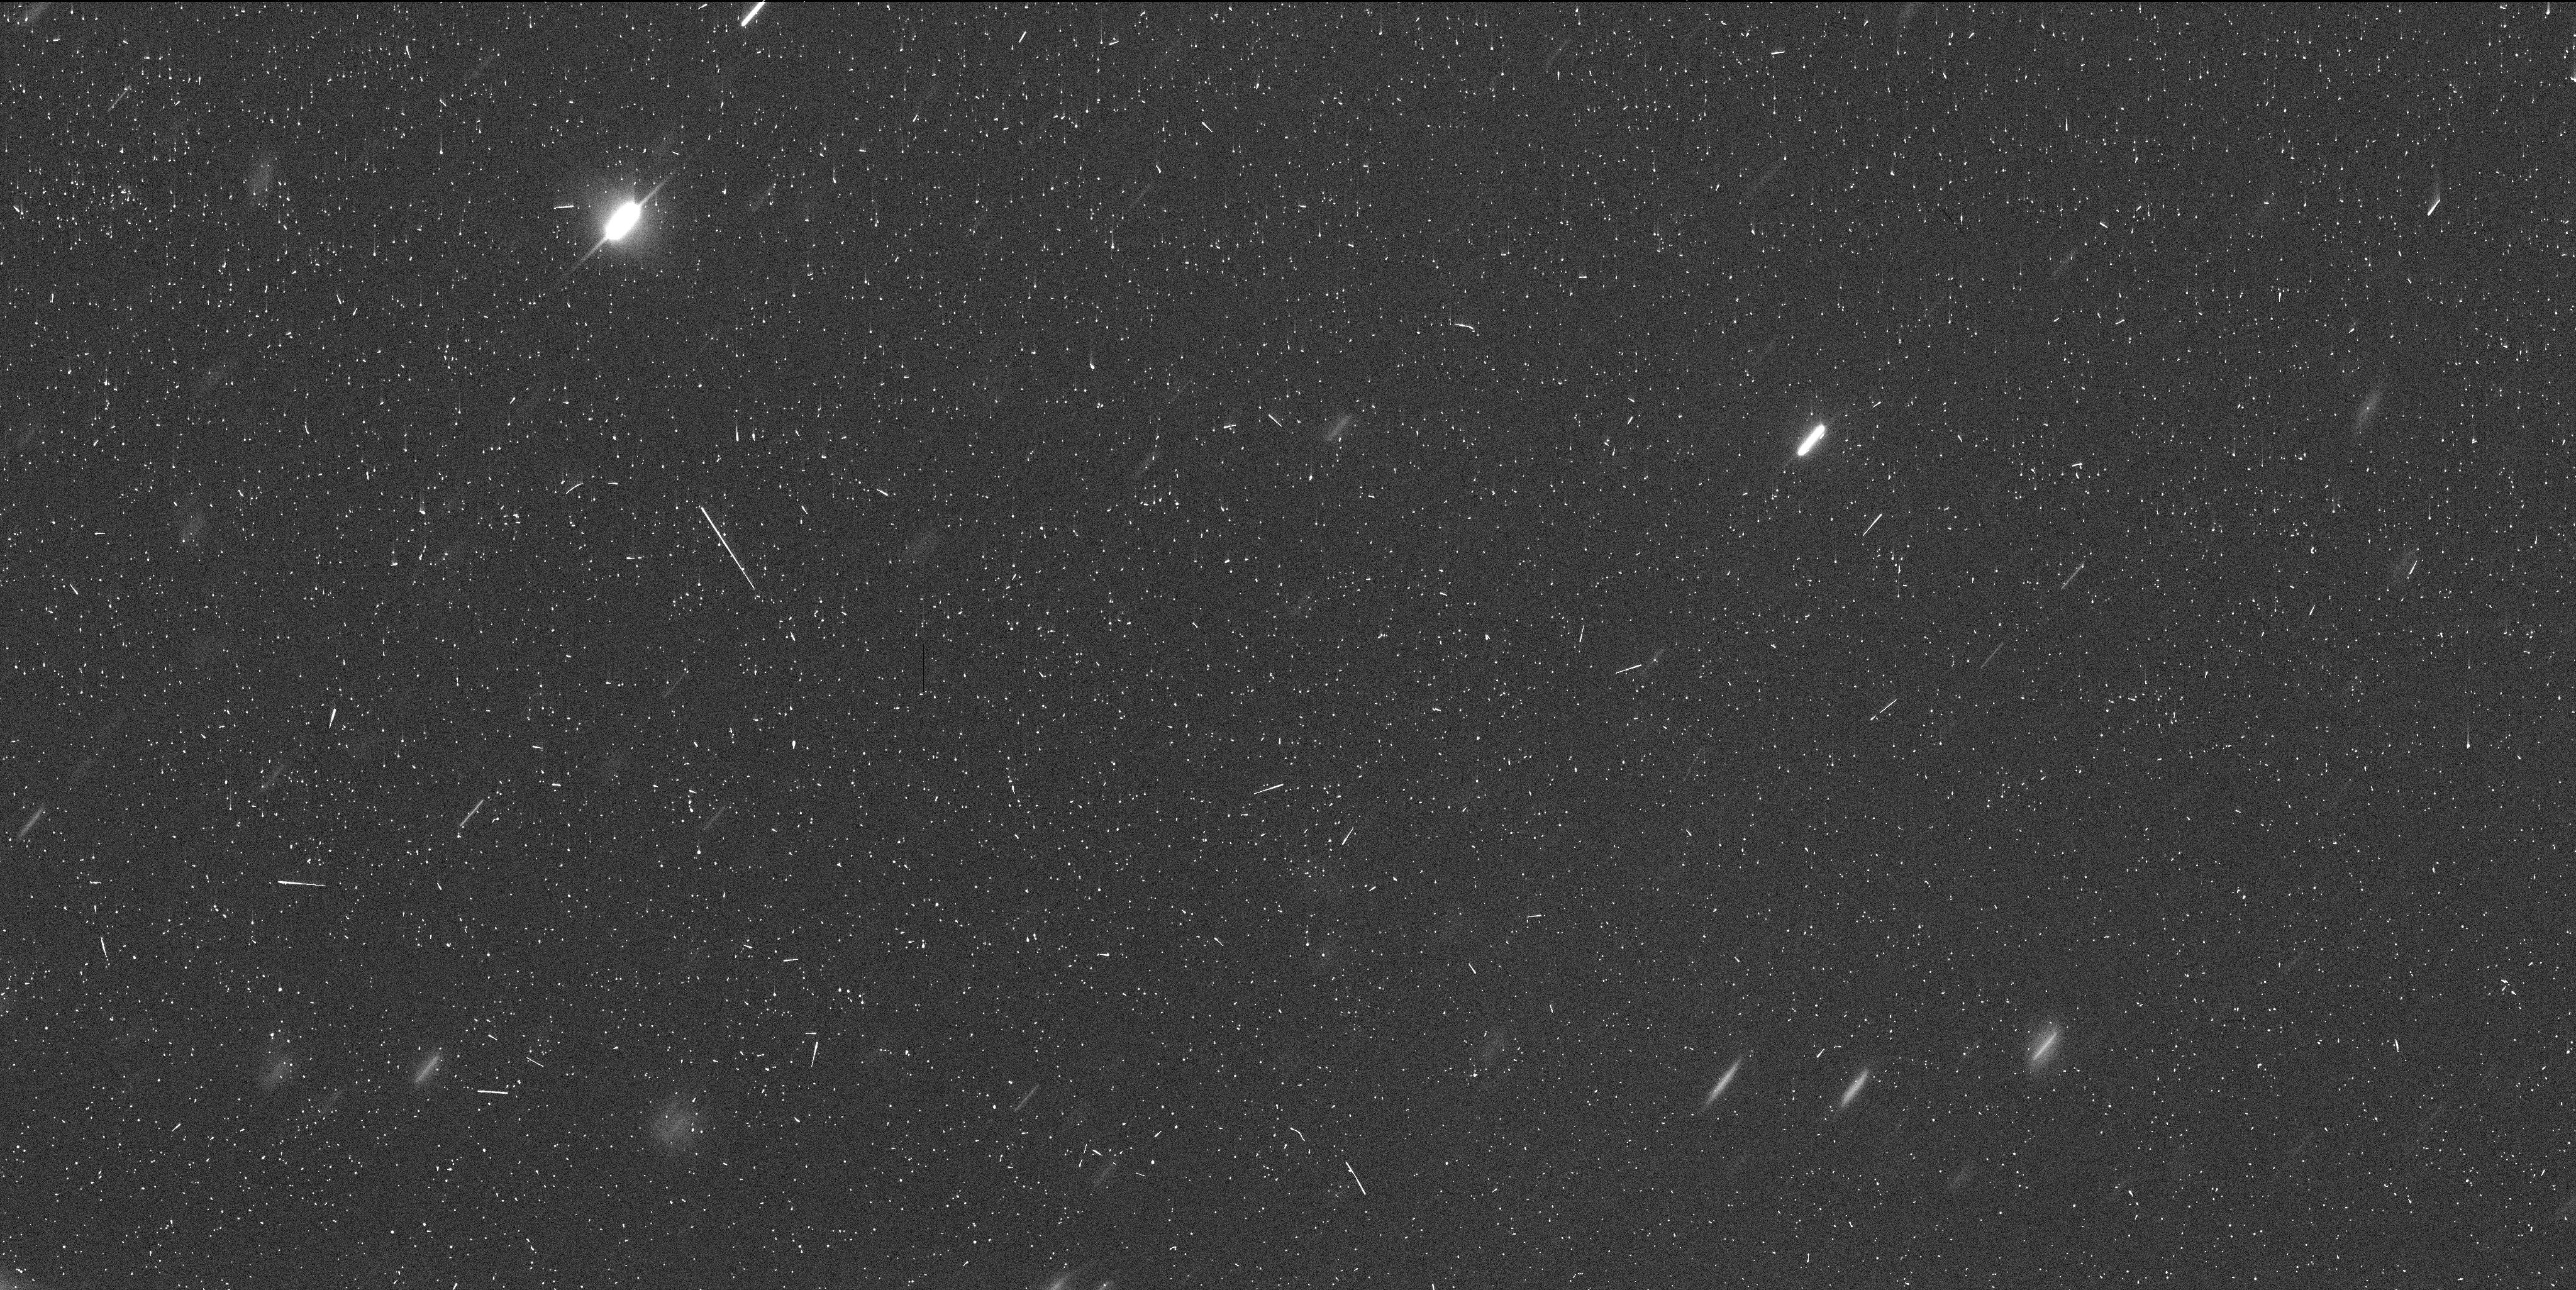
Target: POLYMELE
Instrument: WFC3/UVIS
Filter: F350LP
Exposure: 6 min
Observation ID: ie9g01rwq

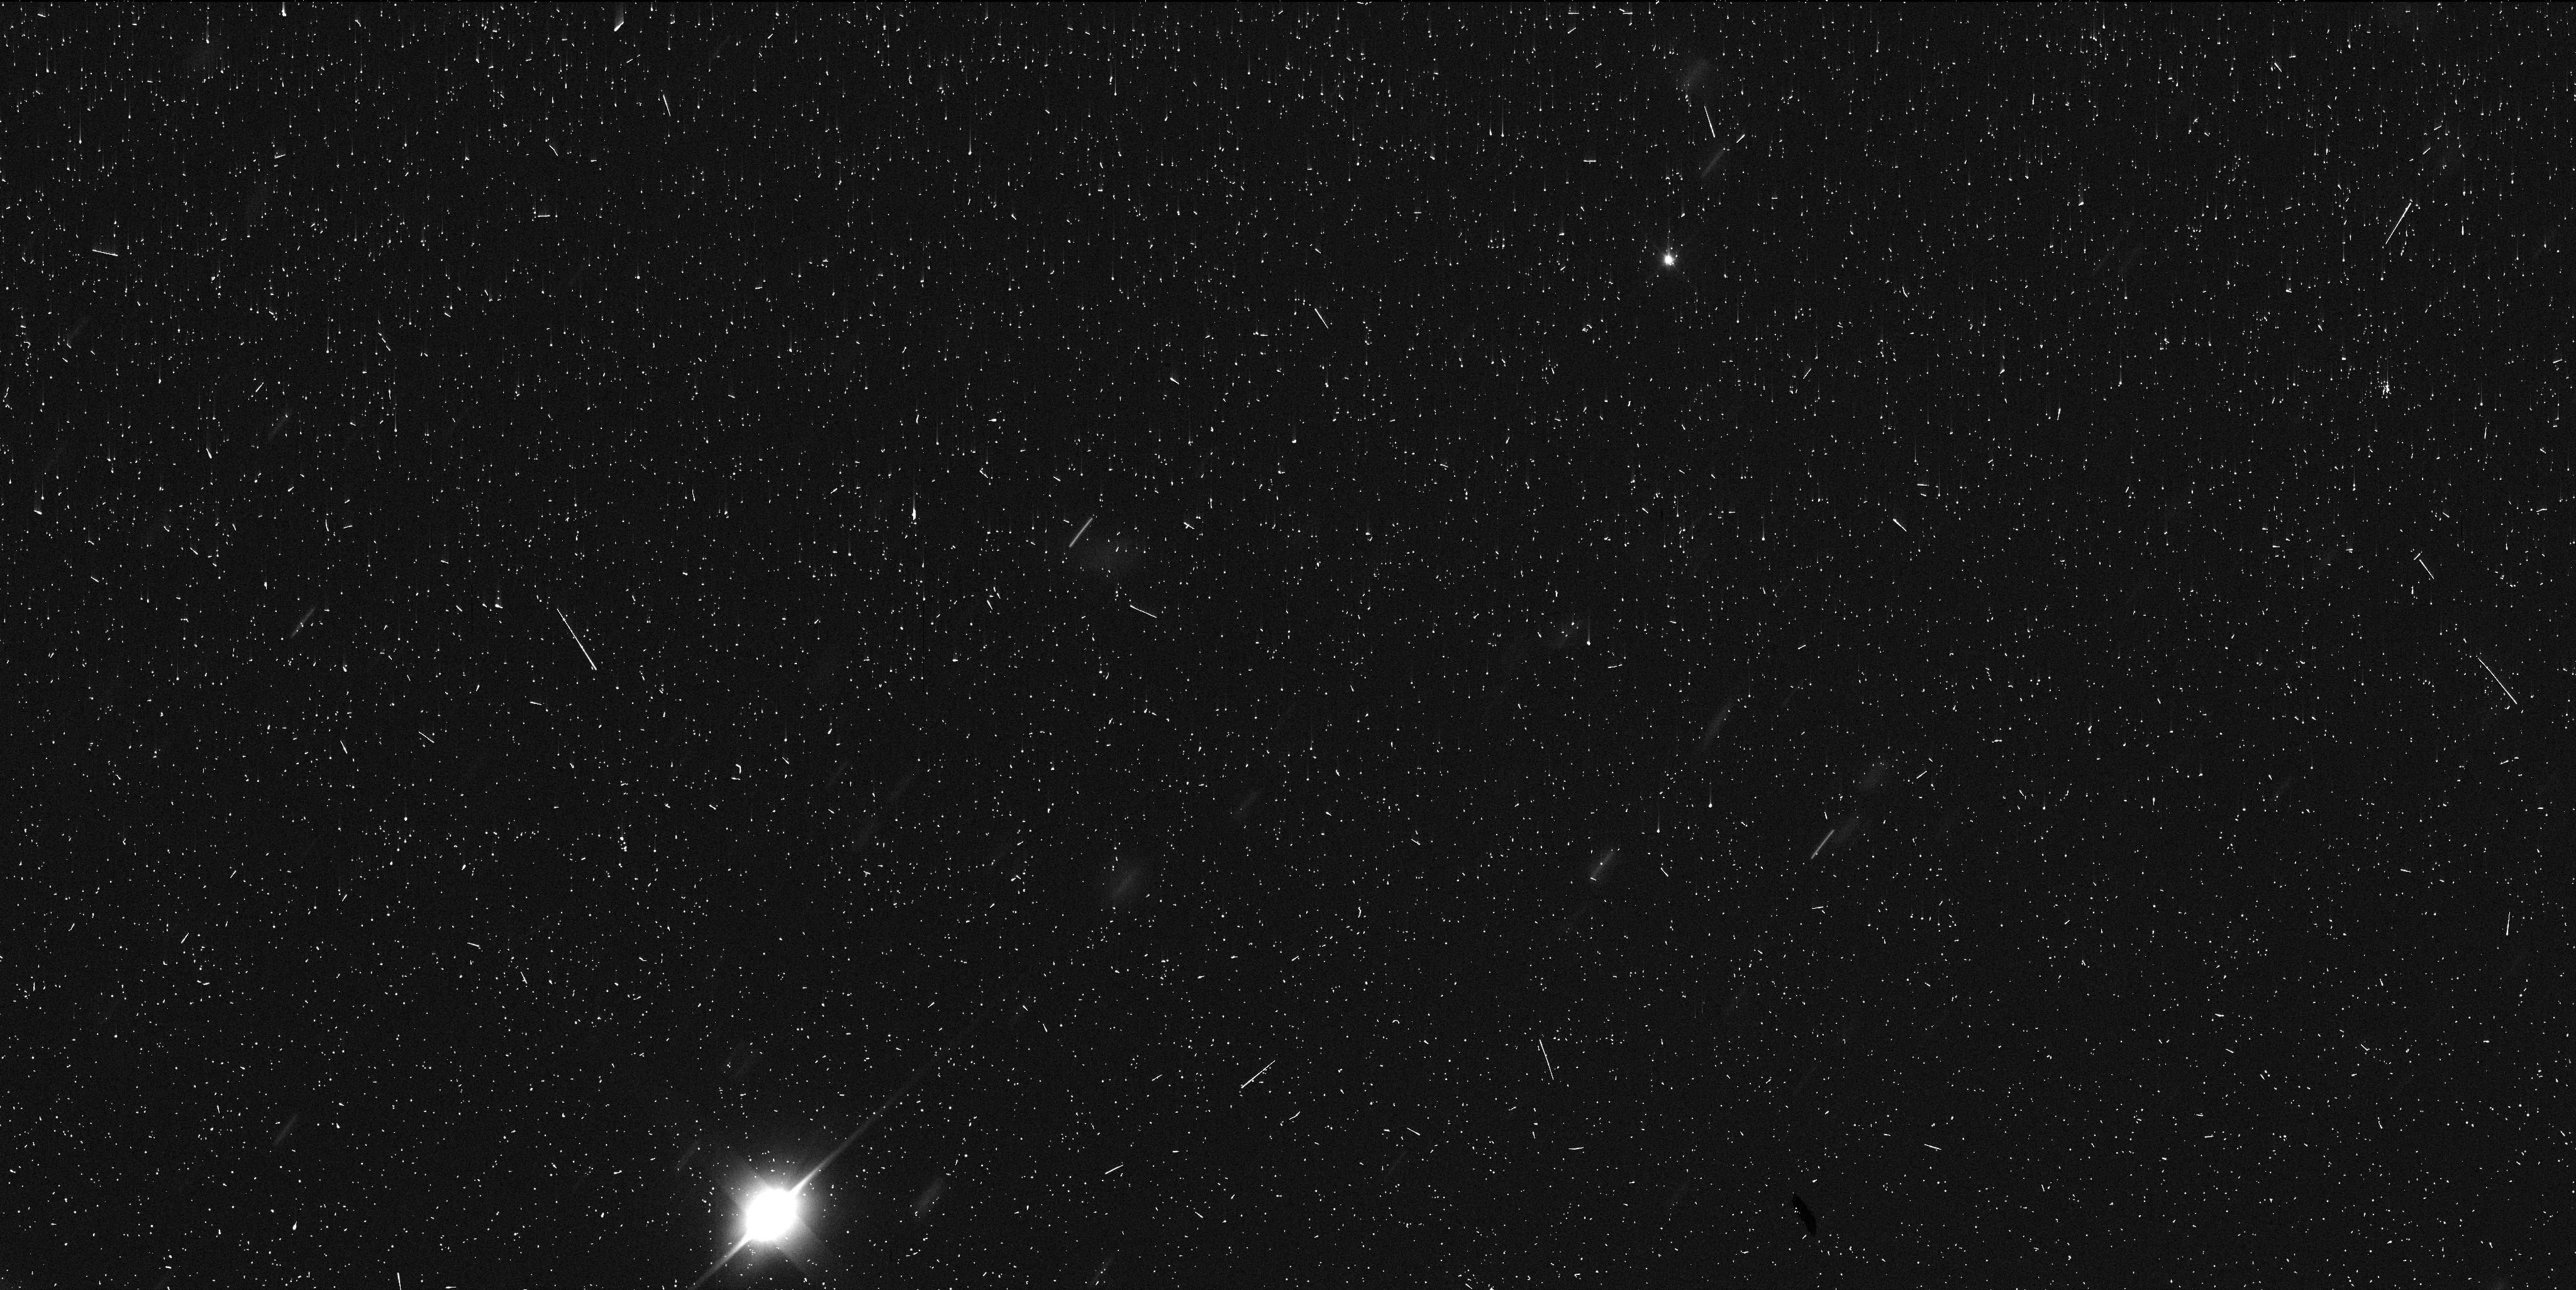
Target: POLYMELE
Instrument: WFC3/UVIS
Filter: F350LP
Exposure: 6 min
Observation ID: ie9g03j7q

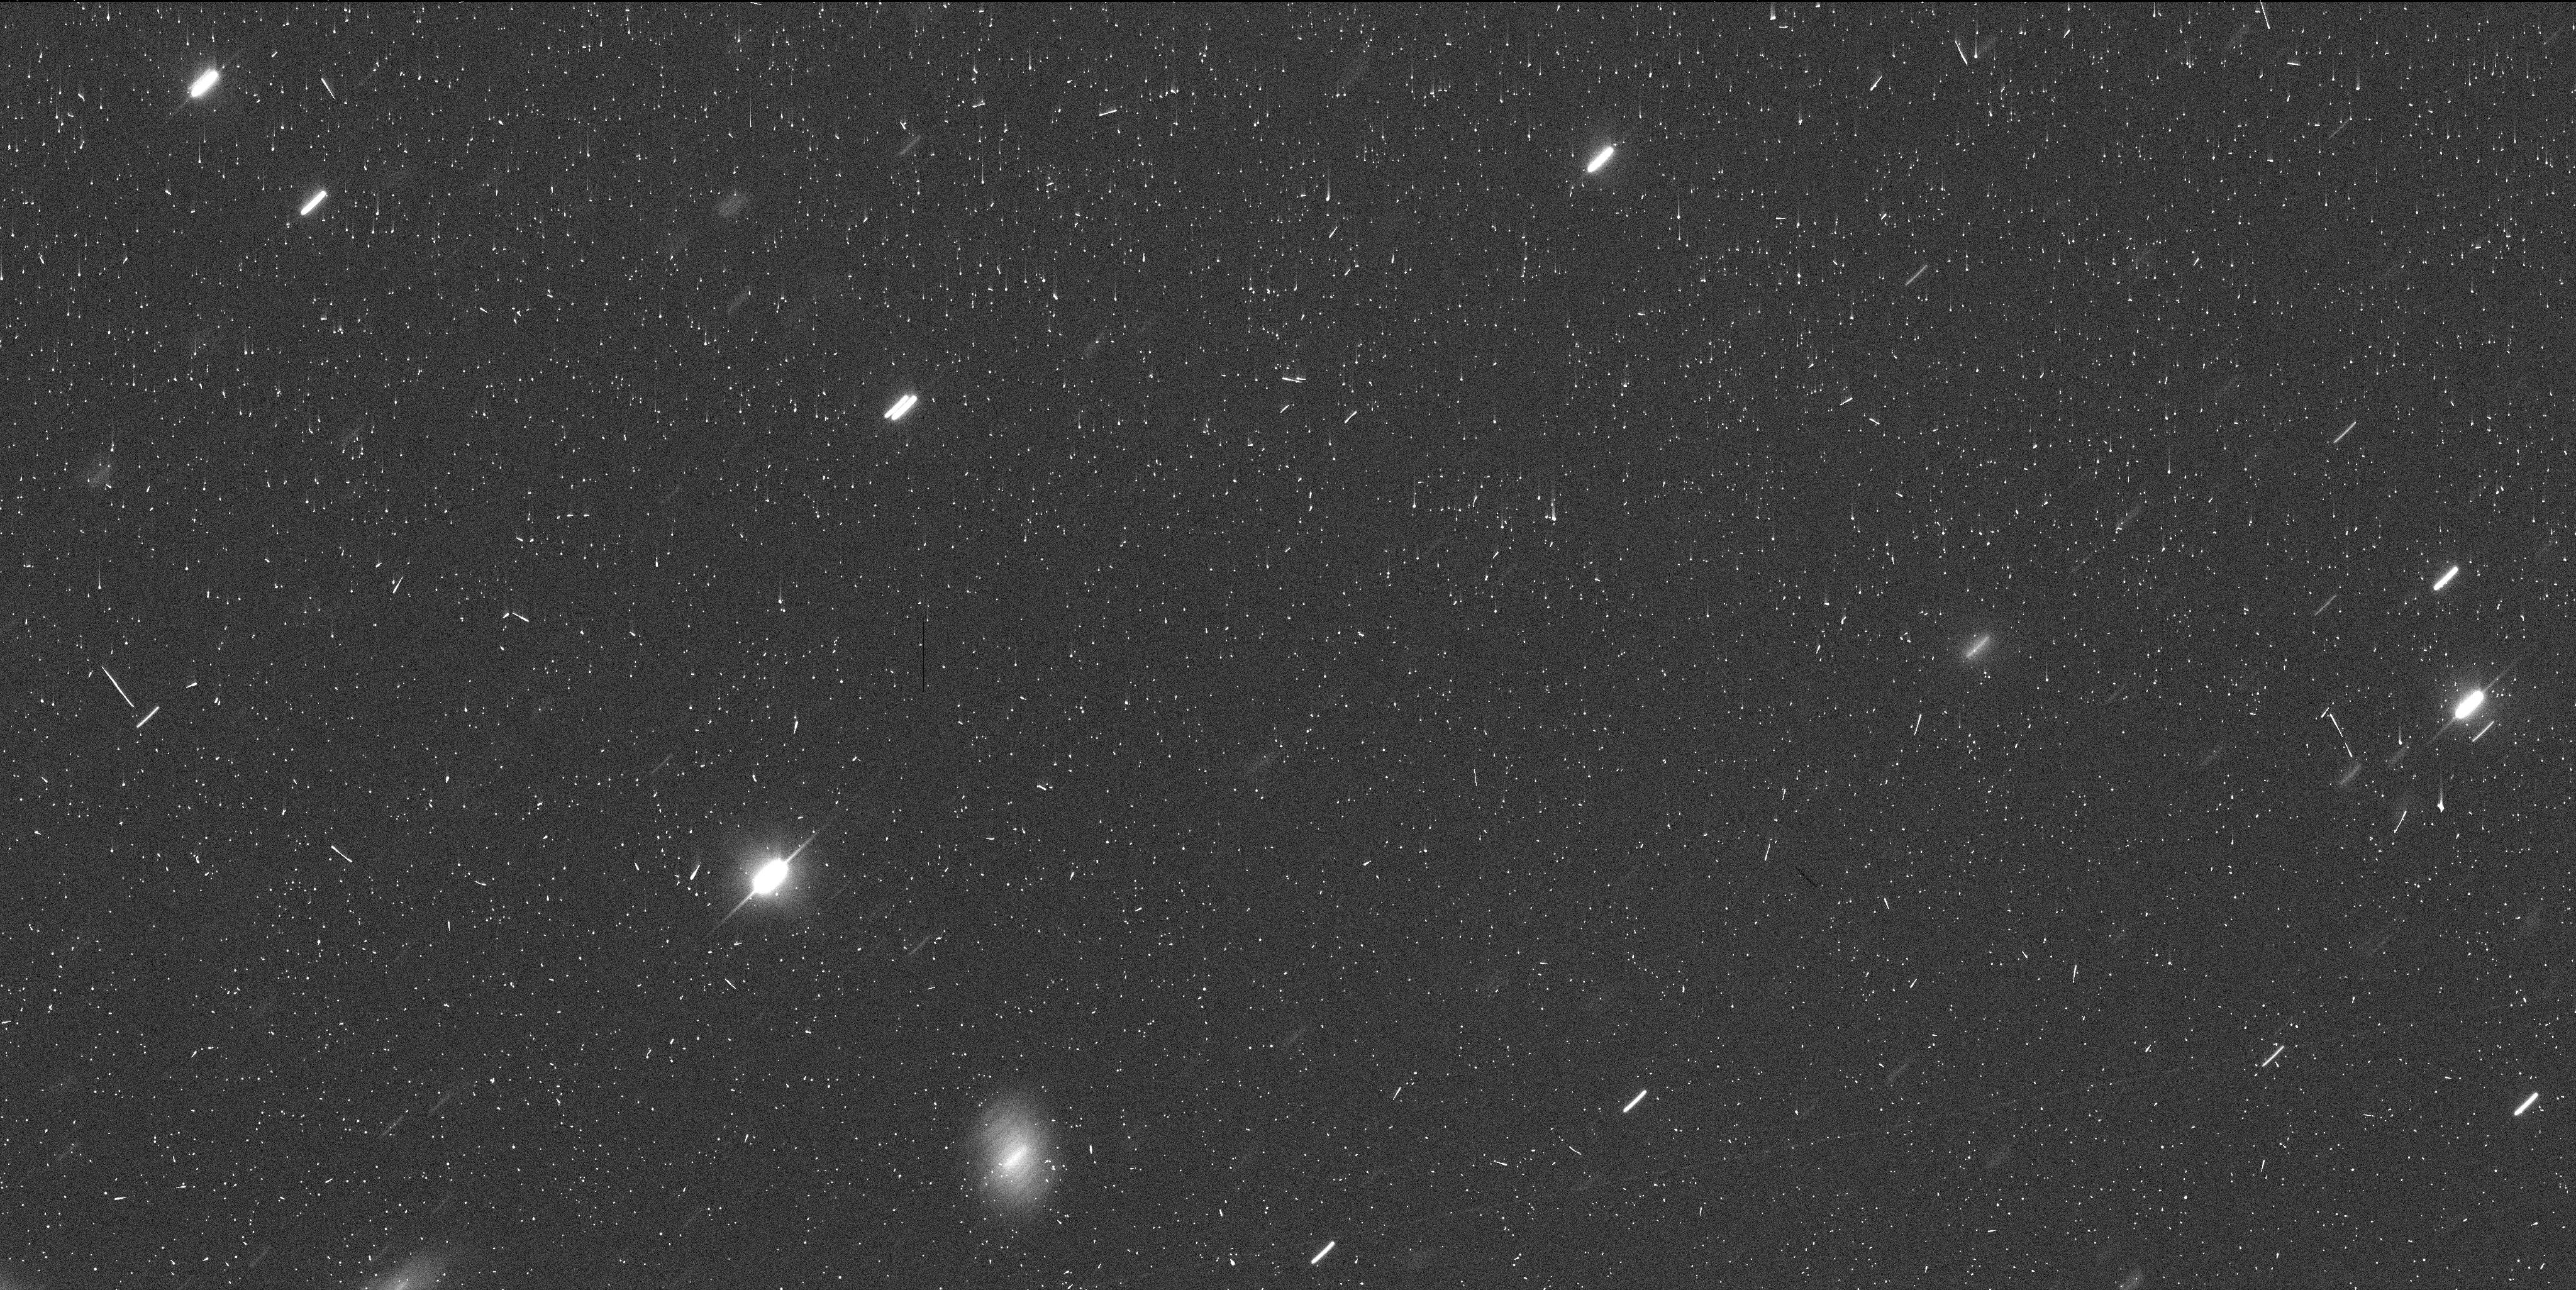
Target: POLYMELE
Instrument: WFC3/UVIS
Filter: F350LP
Exposure: 6 min
Observation ID: ie9g02kaq

HIgh-precision astrometry of (15094) Polymele in support of the Lucy Mission (PI: Buie, Marc W.)

We propose a targeted set of observations of (15094) Polymele which is the smallest prime target for the Lucy mission. The goal of these observations is to get high-precision astrometry at three epochs. This astrometry will be used to reduce the uncertainties of Polymele's orbit estimate needed to enable a high-chord-density occultation observation later in 2020.